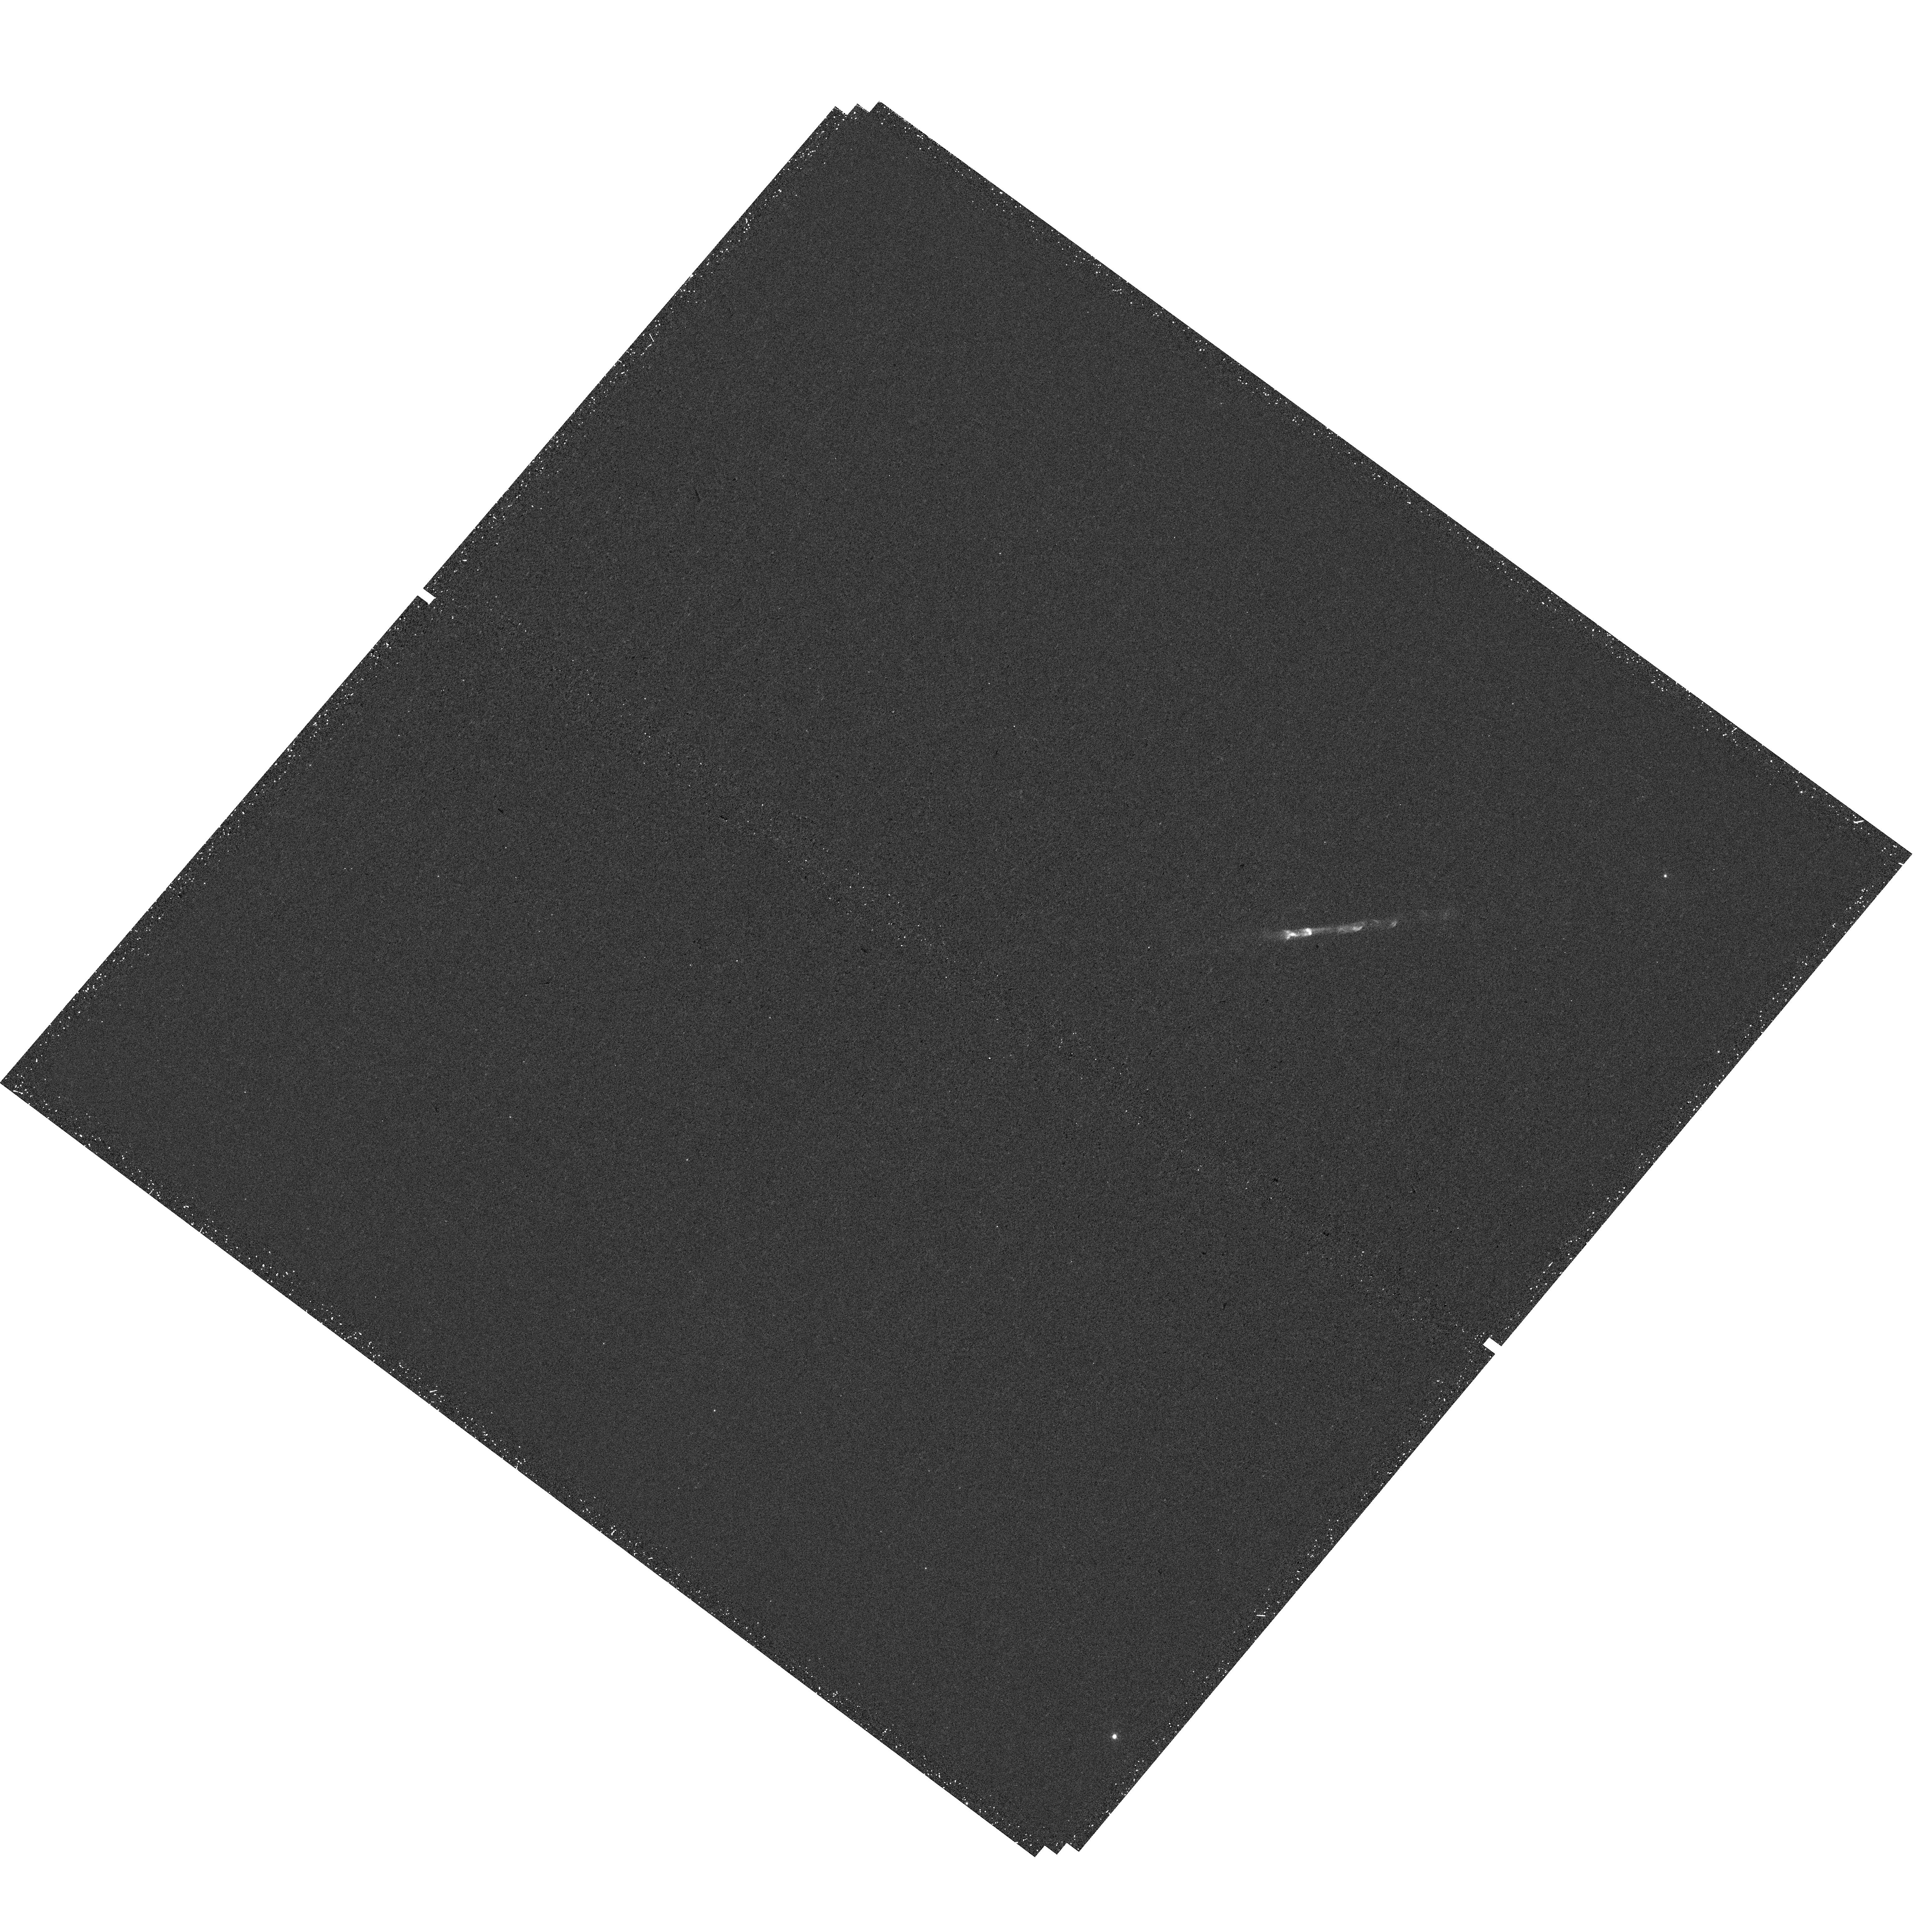
Target: HH111
Instrument: WFC3/UVIS
Filter: F631N
Exposure: 29 min
Observation ID: hst_15178_04_wfc3_uvis_f631n_idgz04

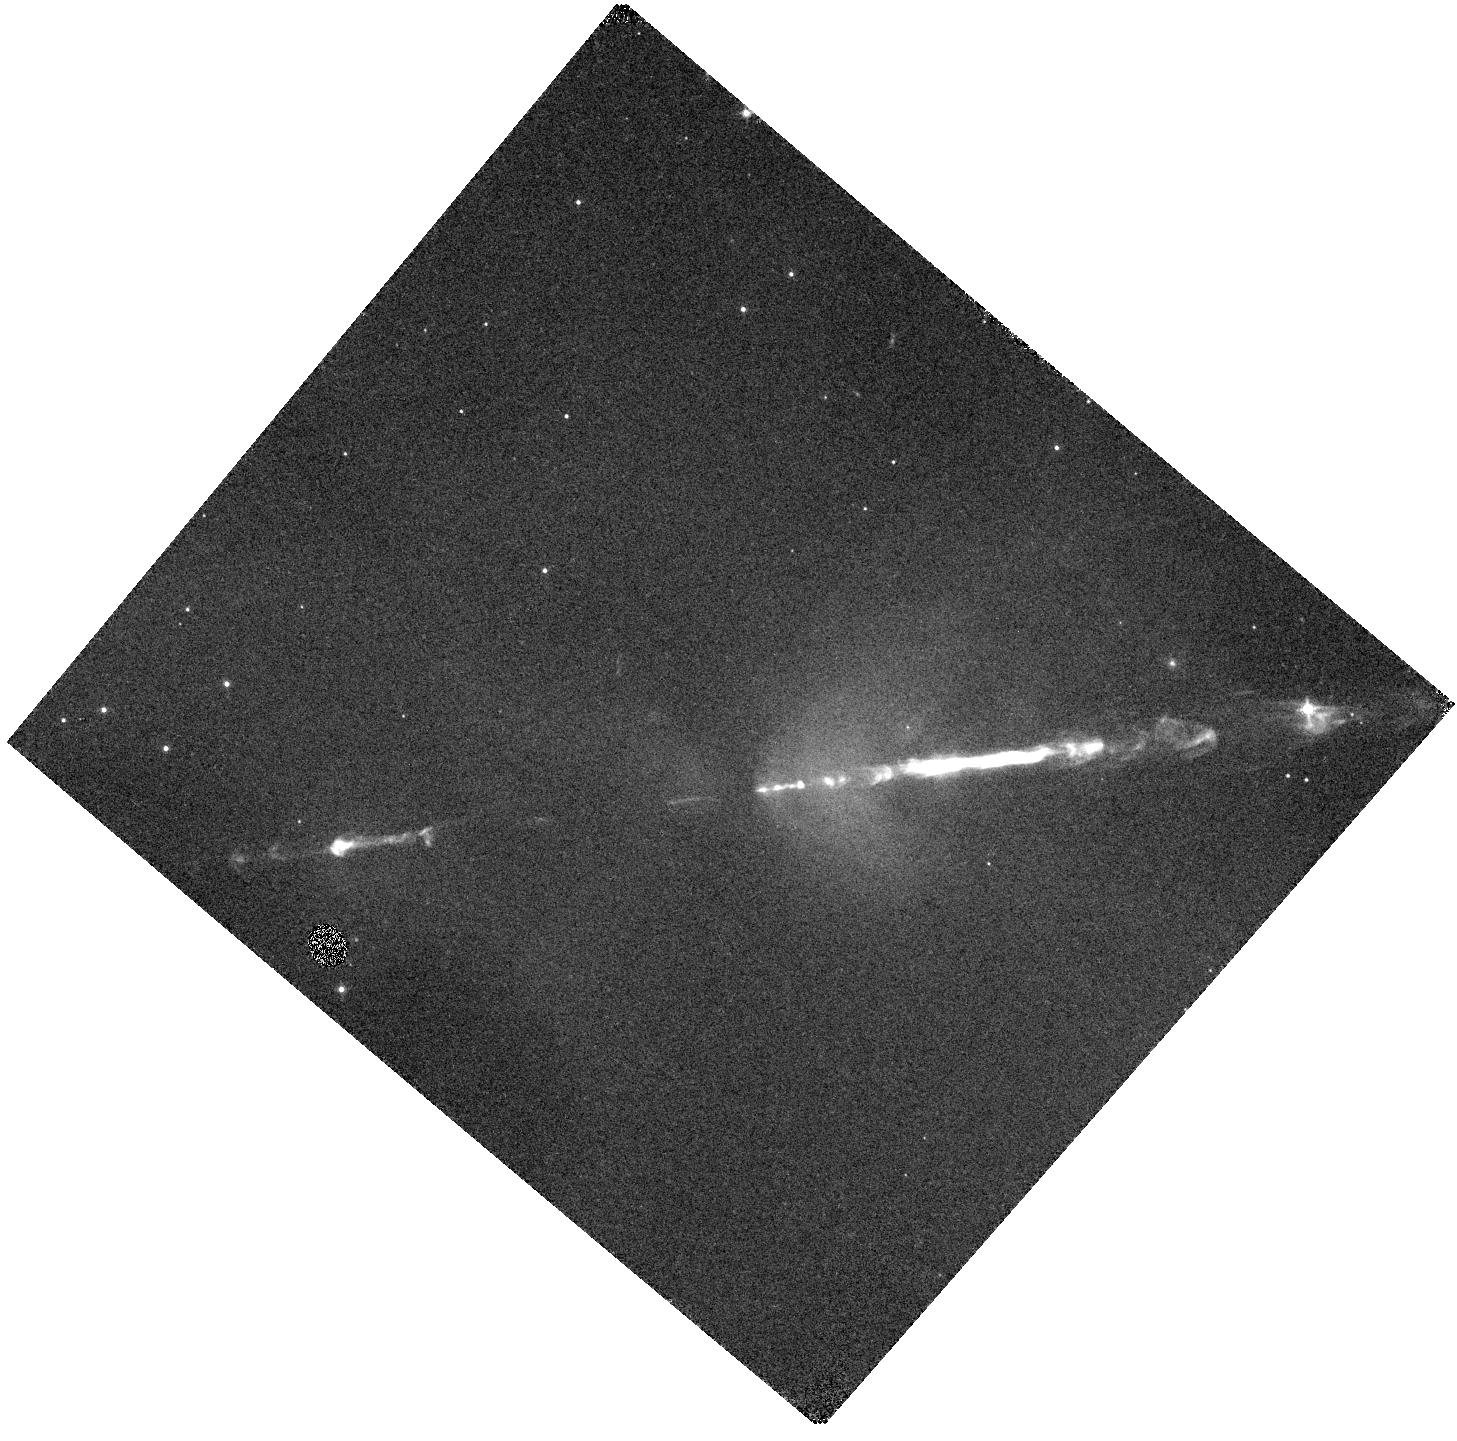
Target: HH111-IR
Instrument: WFC3/IR
Filter: F126N
Exposure: 35 min
Observation ID: hst_15178_04_wfc3_ir_f126n_idgz04

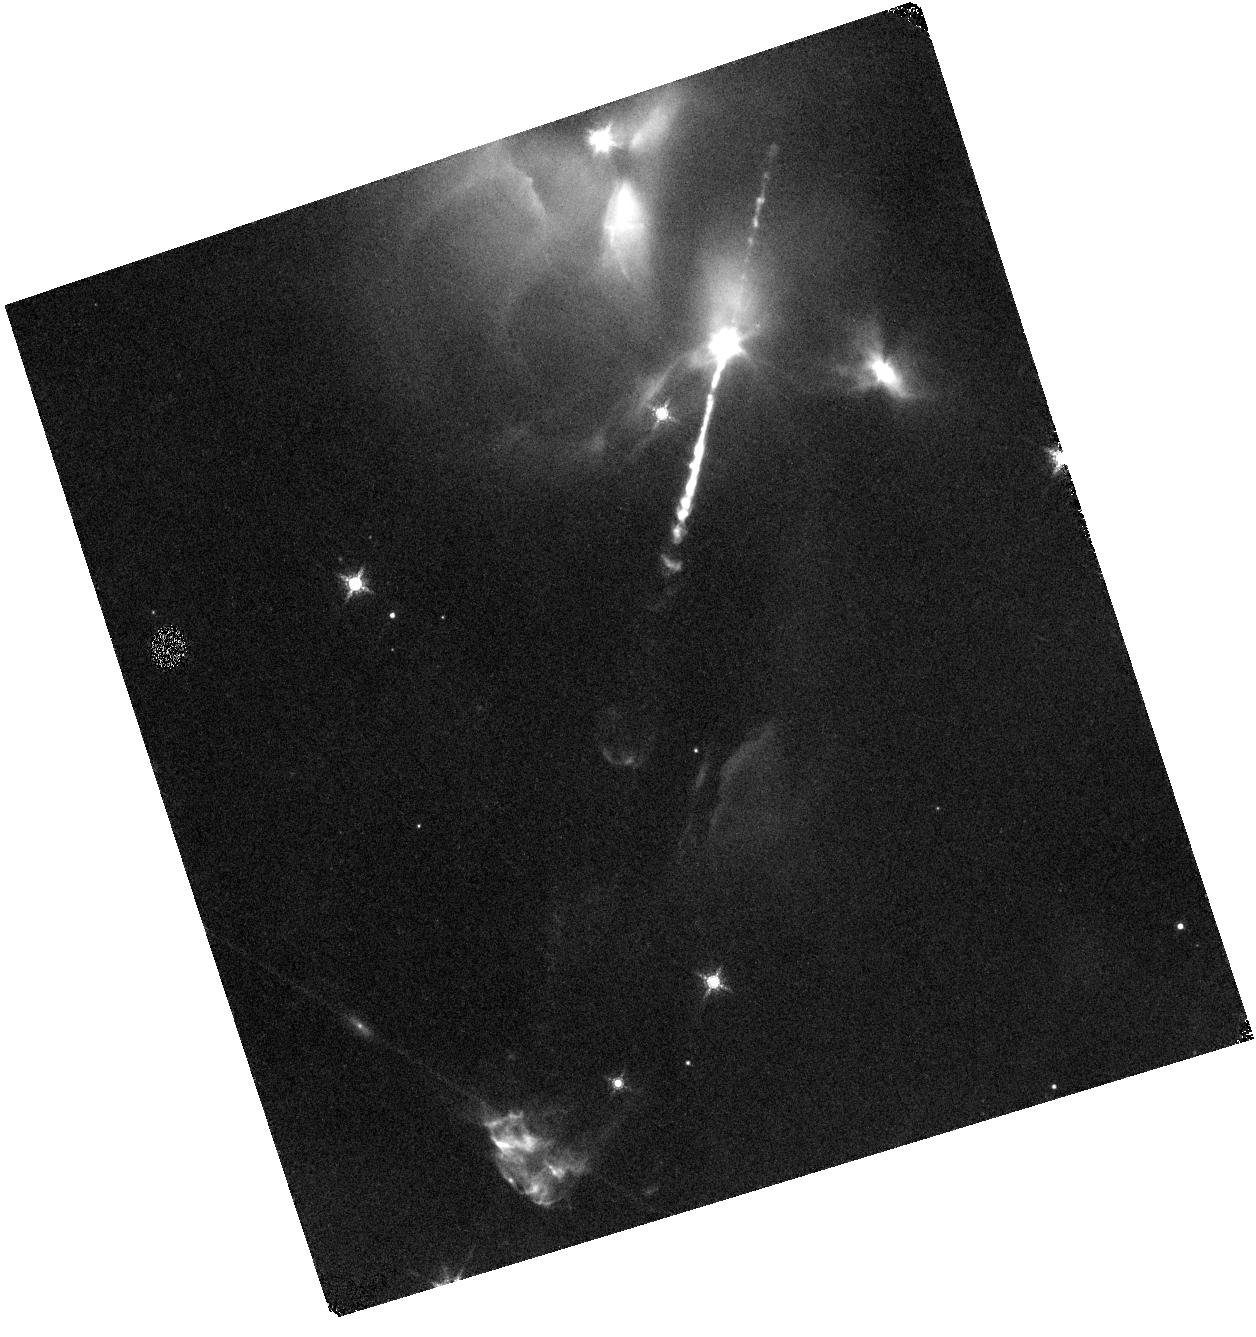
Target: HH-34IR
Instrument: WFC3/IR
Filter: F164N
Exposure: 33 min
Observation ID: hst_15178_01_wfc3_ir_f164n_idgz01

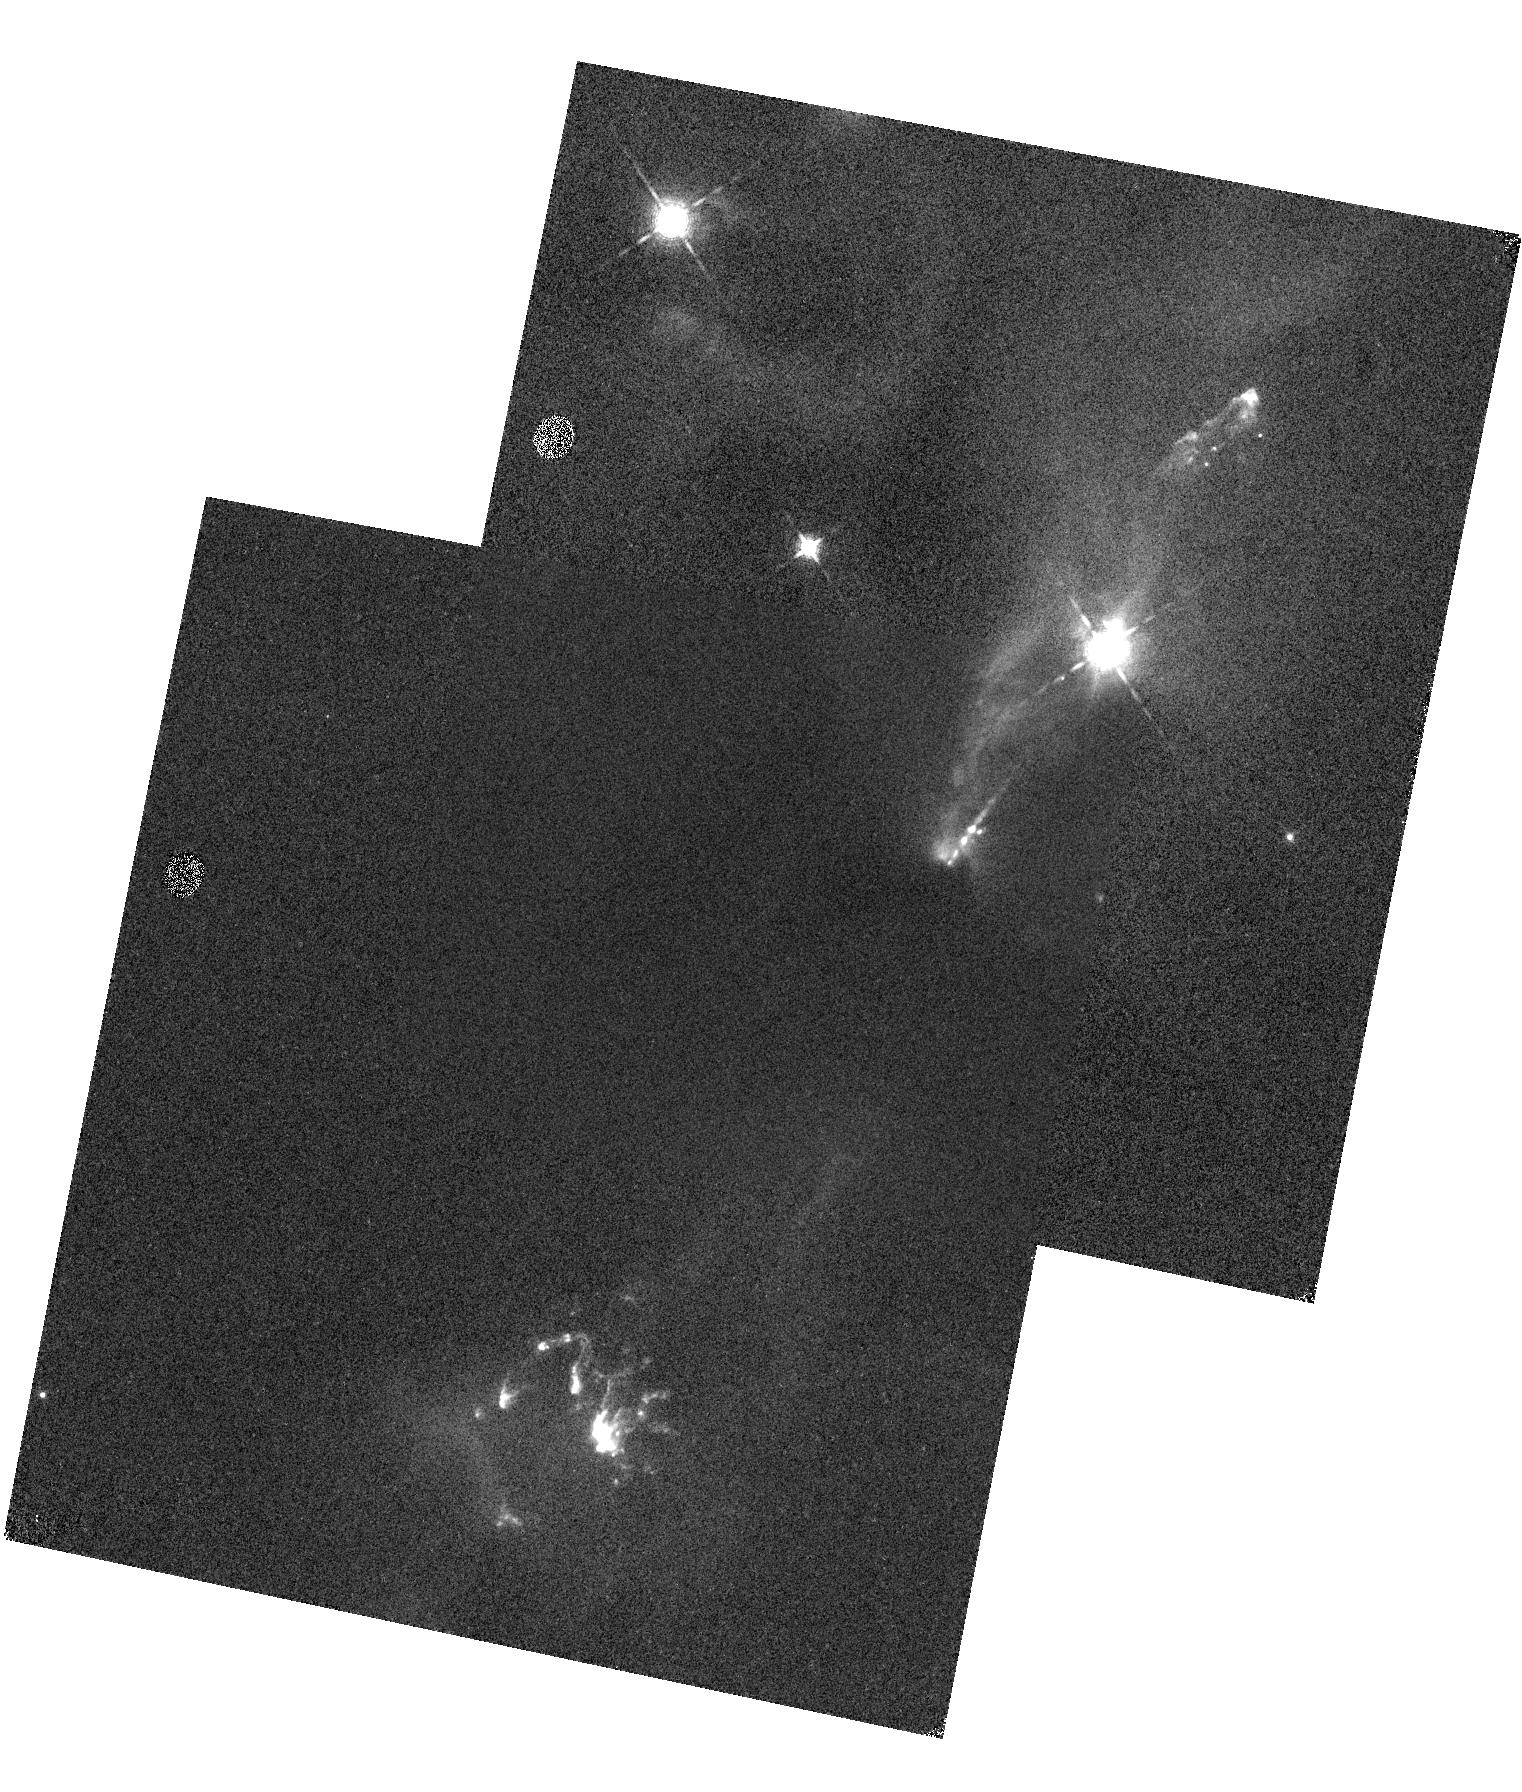
Target: HH1-MMN
Instrument: WFC3/IR
Filter: F130N
Exposure: 17 min
Observation ID: hst_15178_03_wfc3_ir_f130n_idgz03

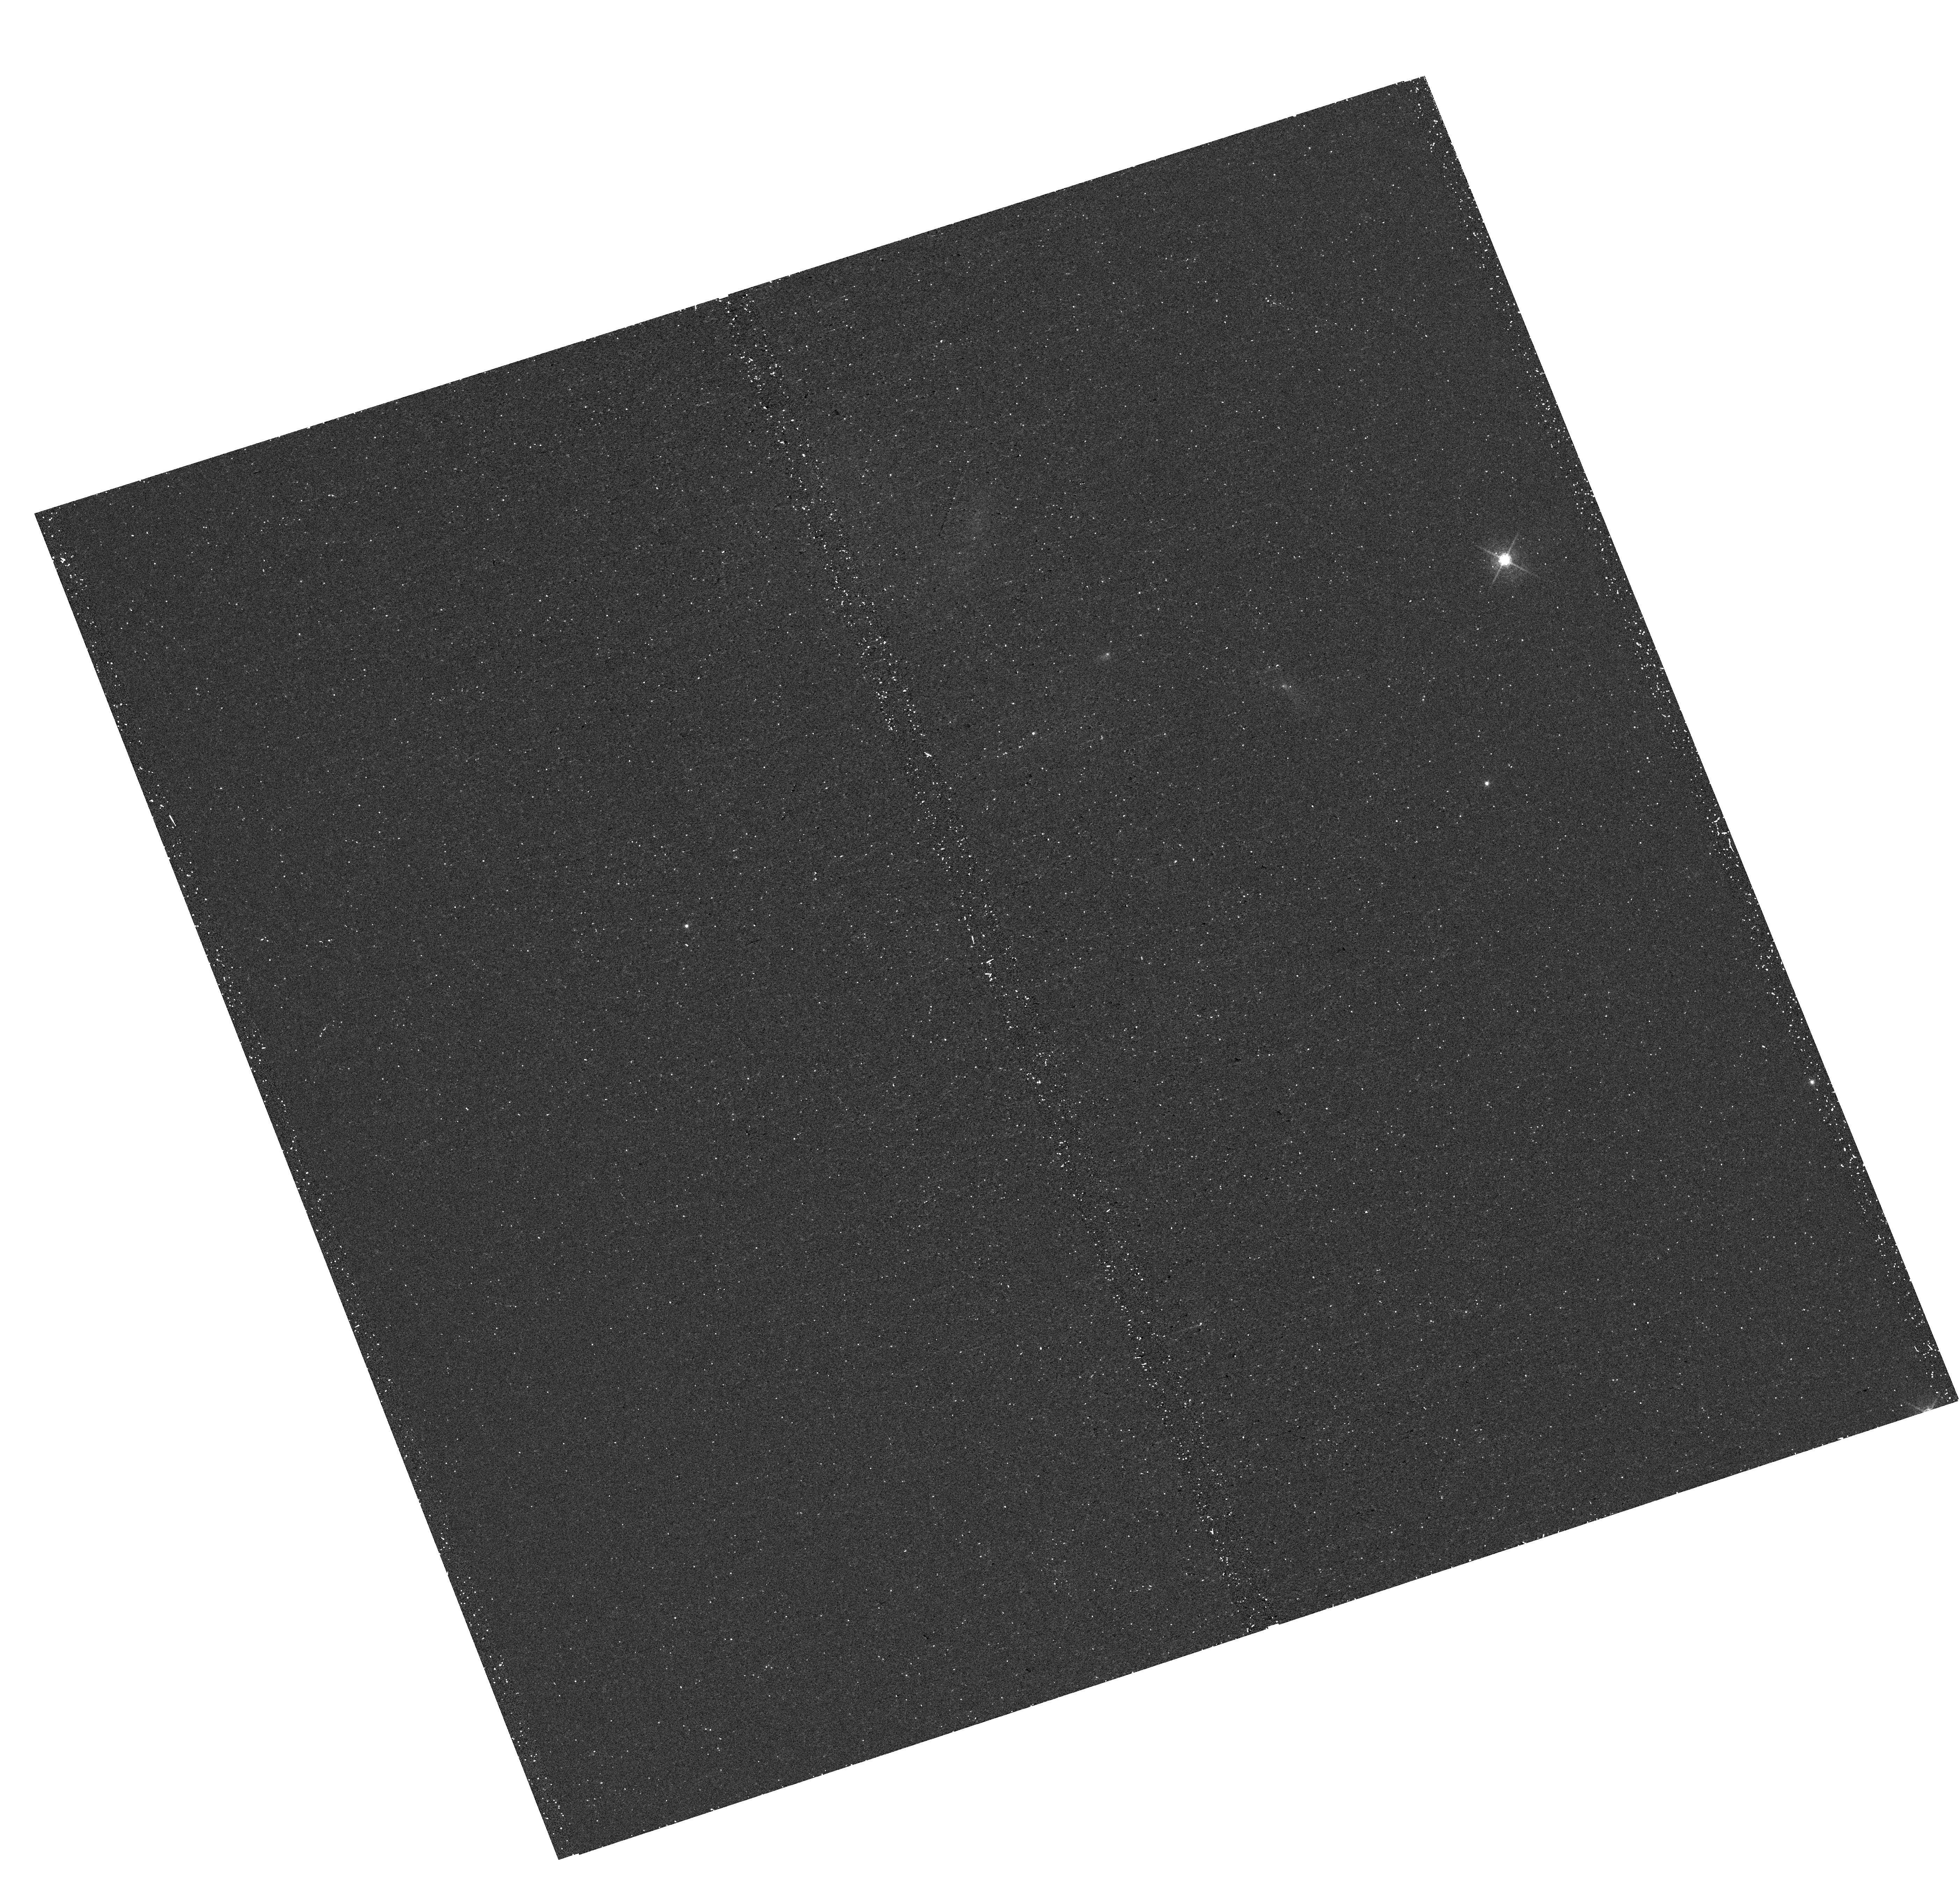
Target: HH-34
Instrument: WFC3/UVIS
Filter: F645N
Exposure: 19 min
Observation ID: hst_15178_01_wfc3_uvis_f645n_idgz01

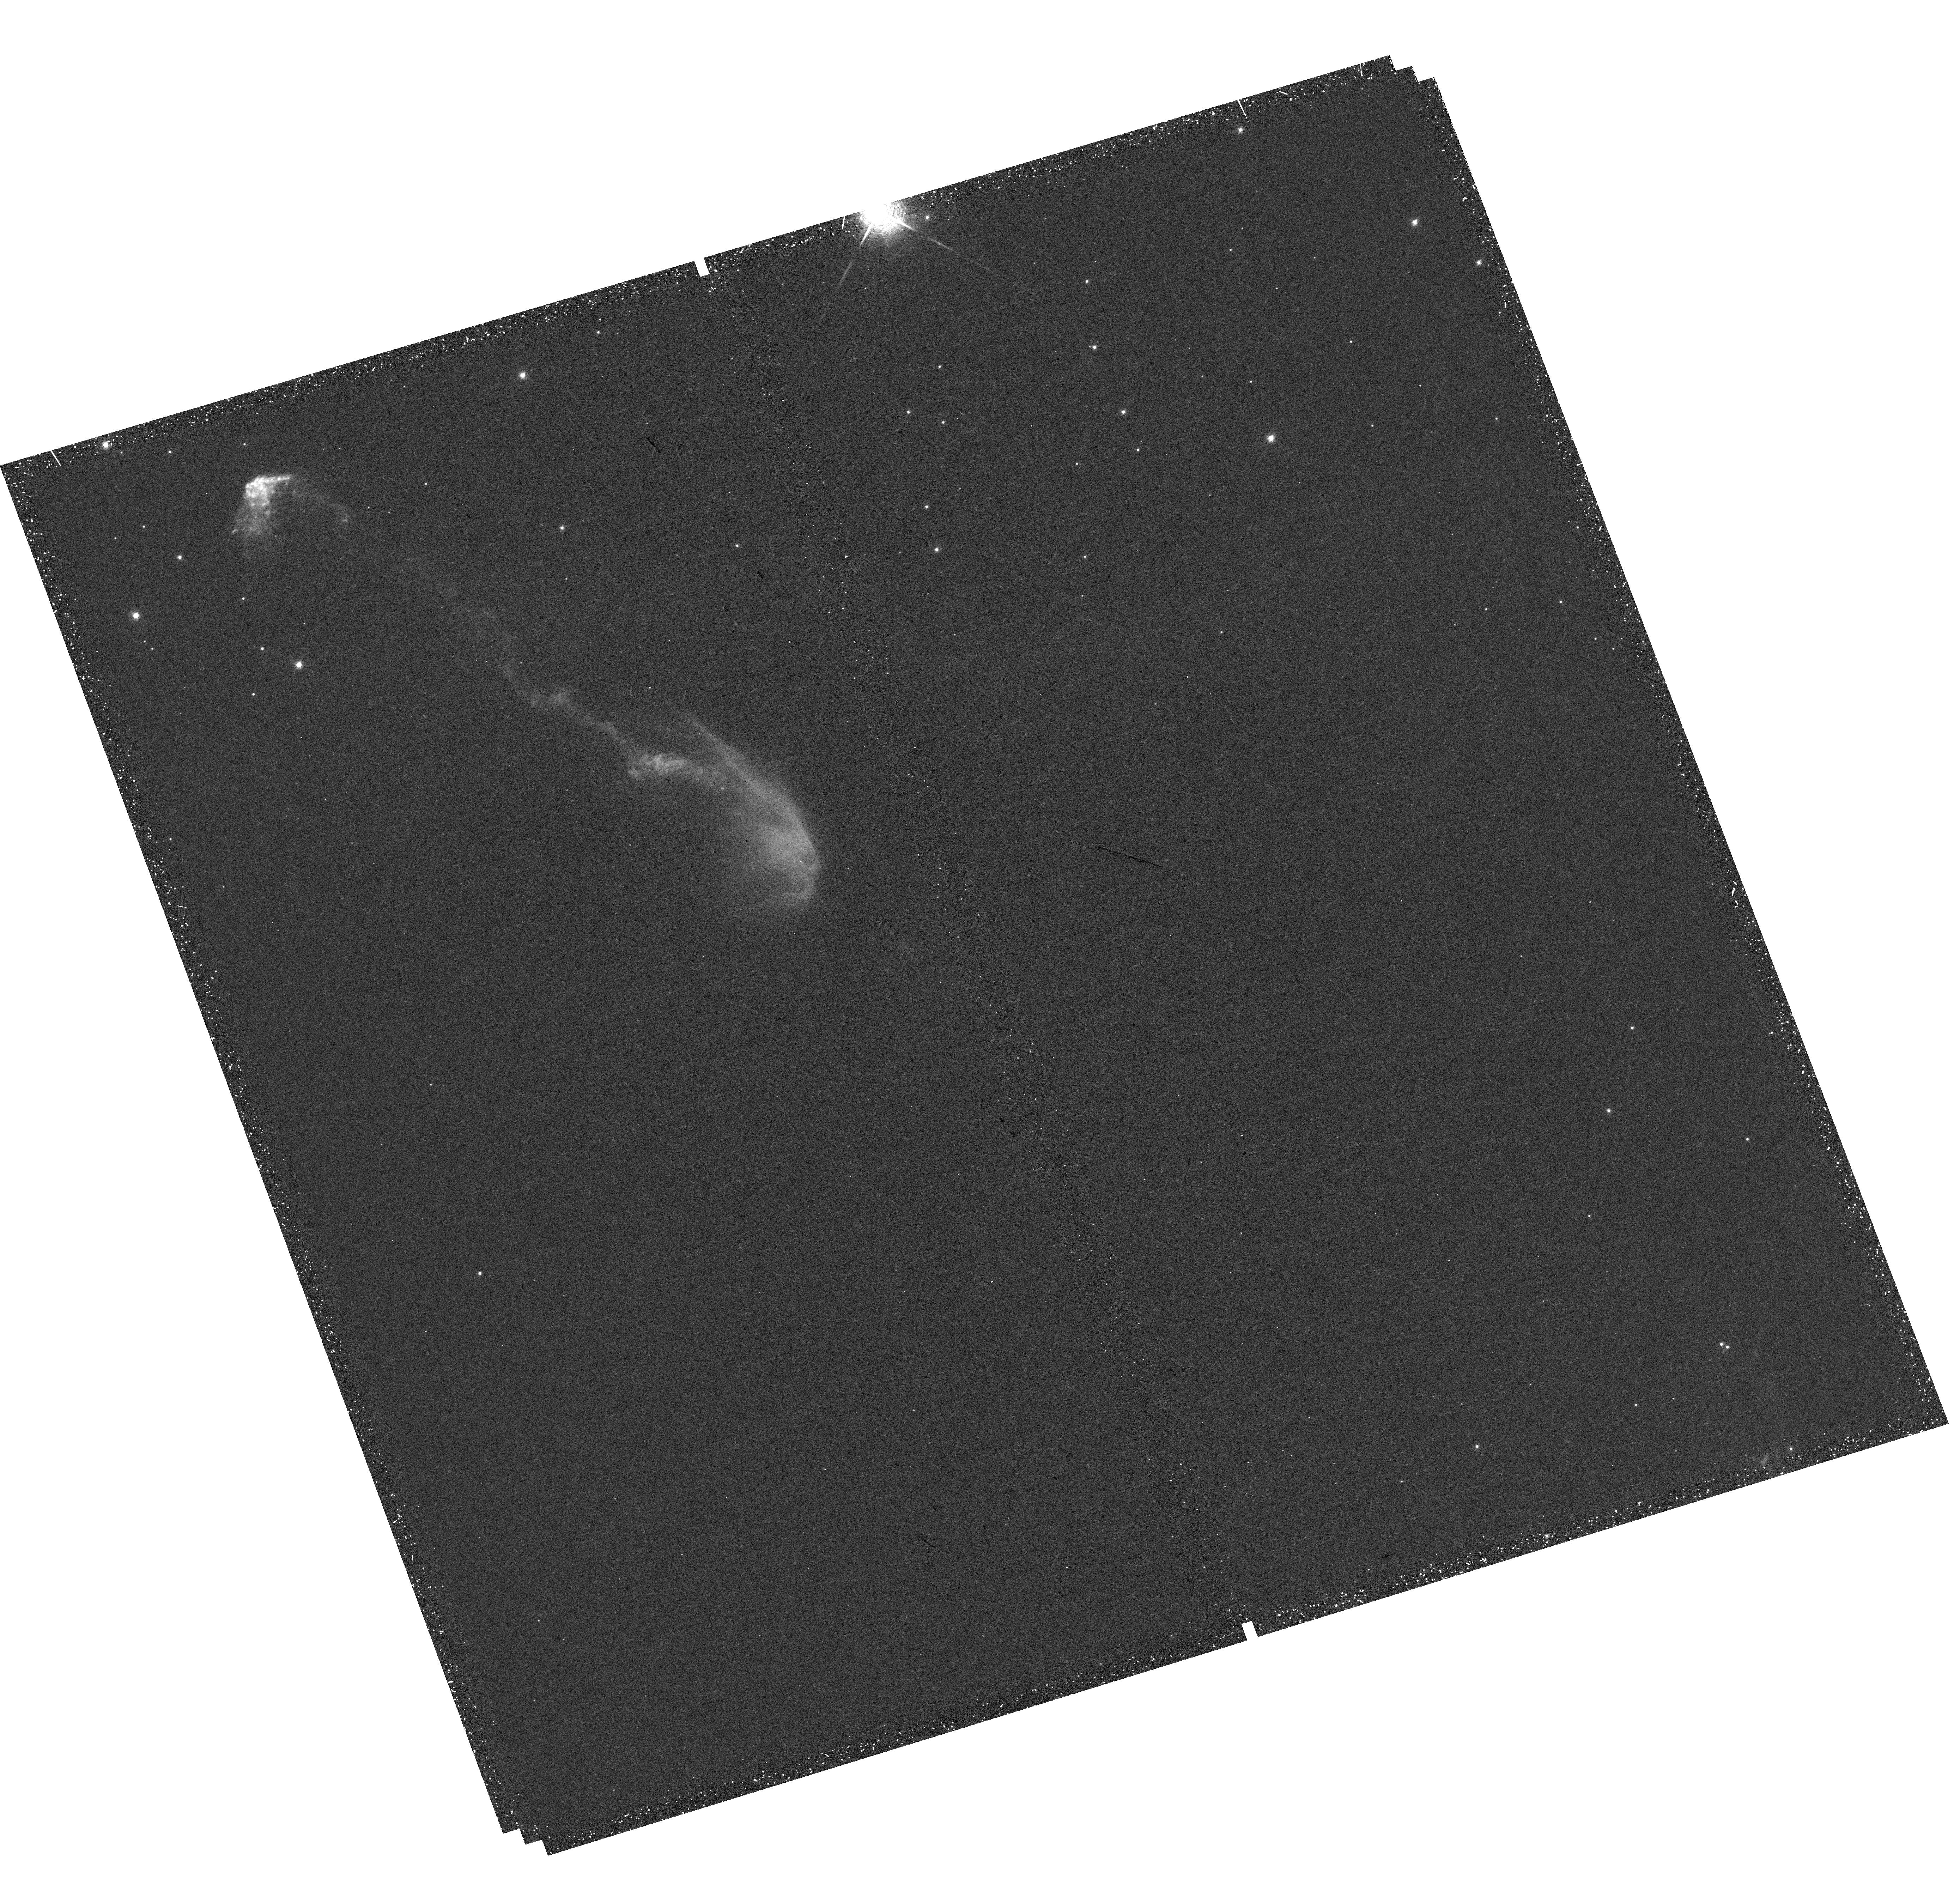
Target: HH46
Instrument: WFC3/UVIS
Filter: F631N
Exposure: 32 min
Observation ID: hst_15178_02_wfc3_uvis_f631n_idgz02

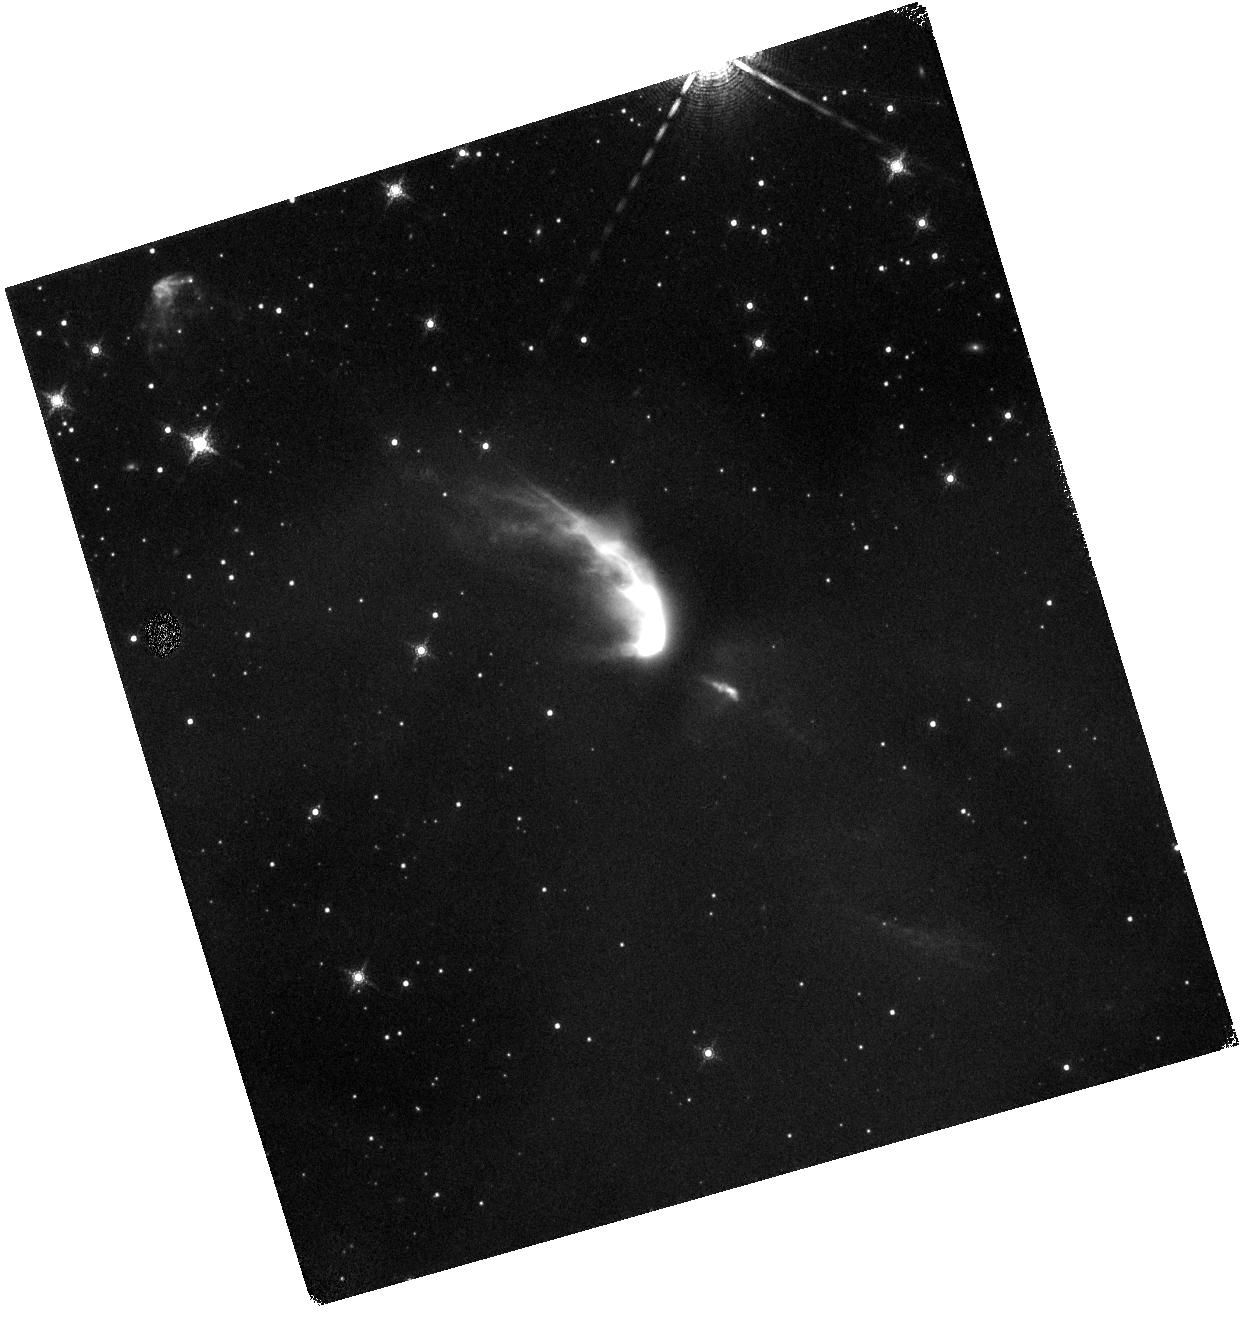
Target: HH46-IR
Instrument: WFC3/IR
Filter: F167N
Exposure: 33 min
Observation ID: hst_15178_02_wfc3_ir_f167n_idgz02

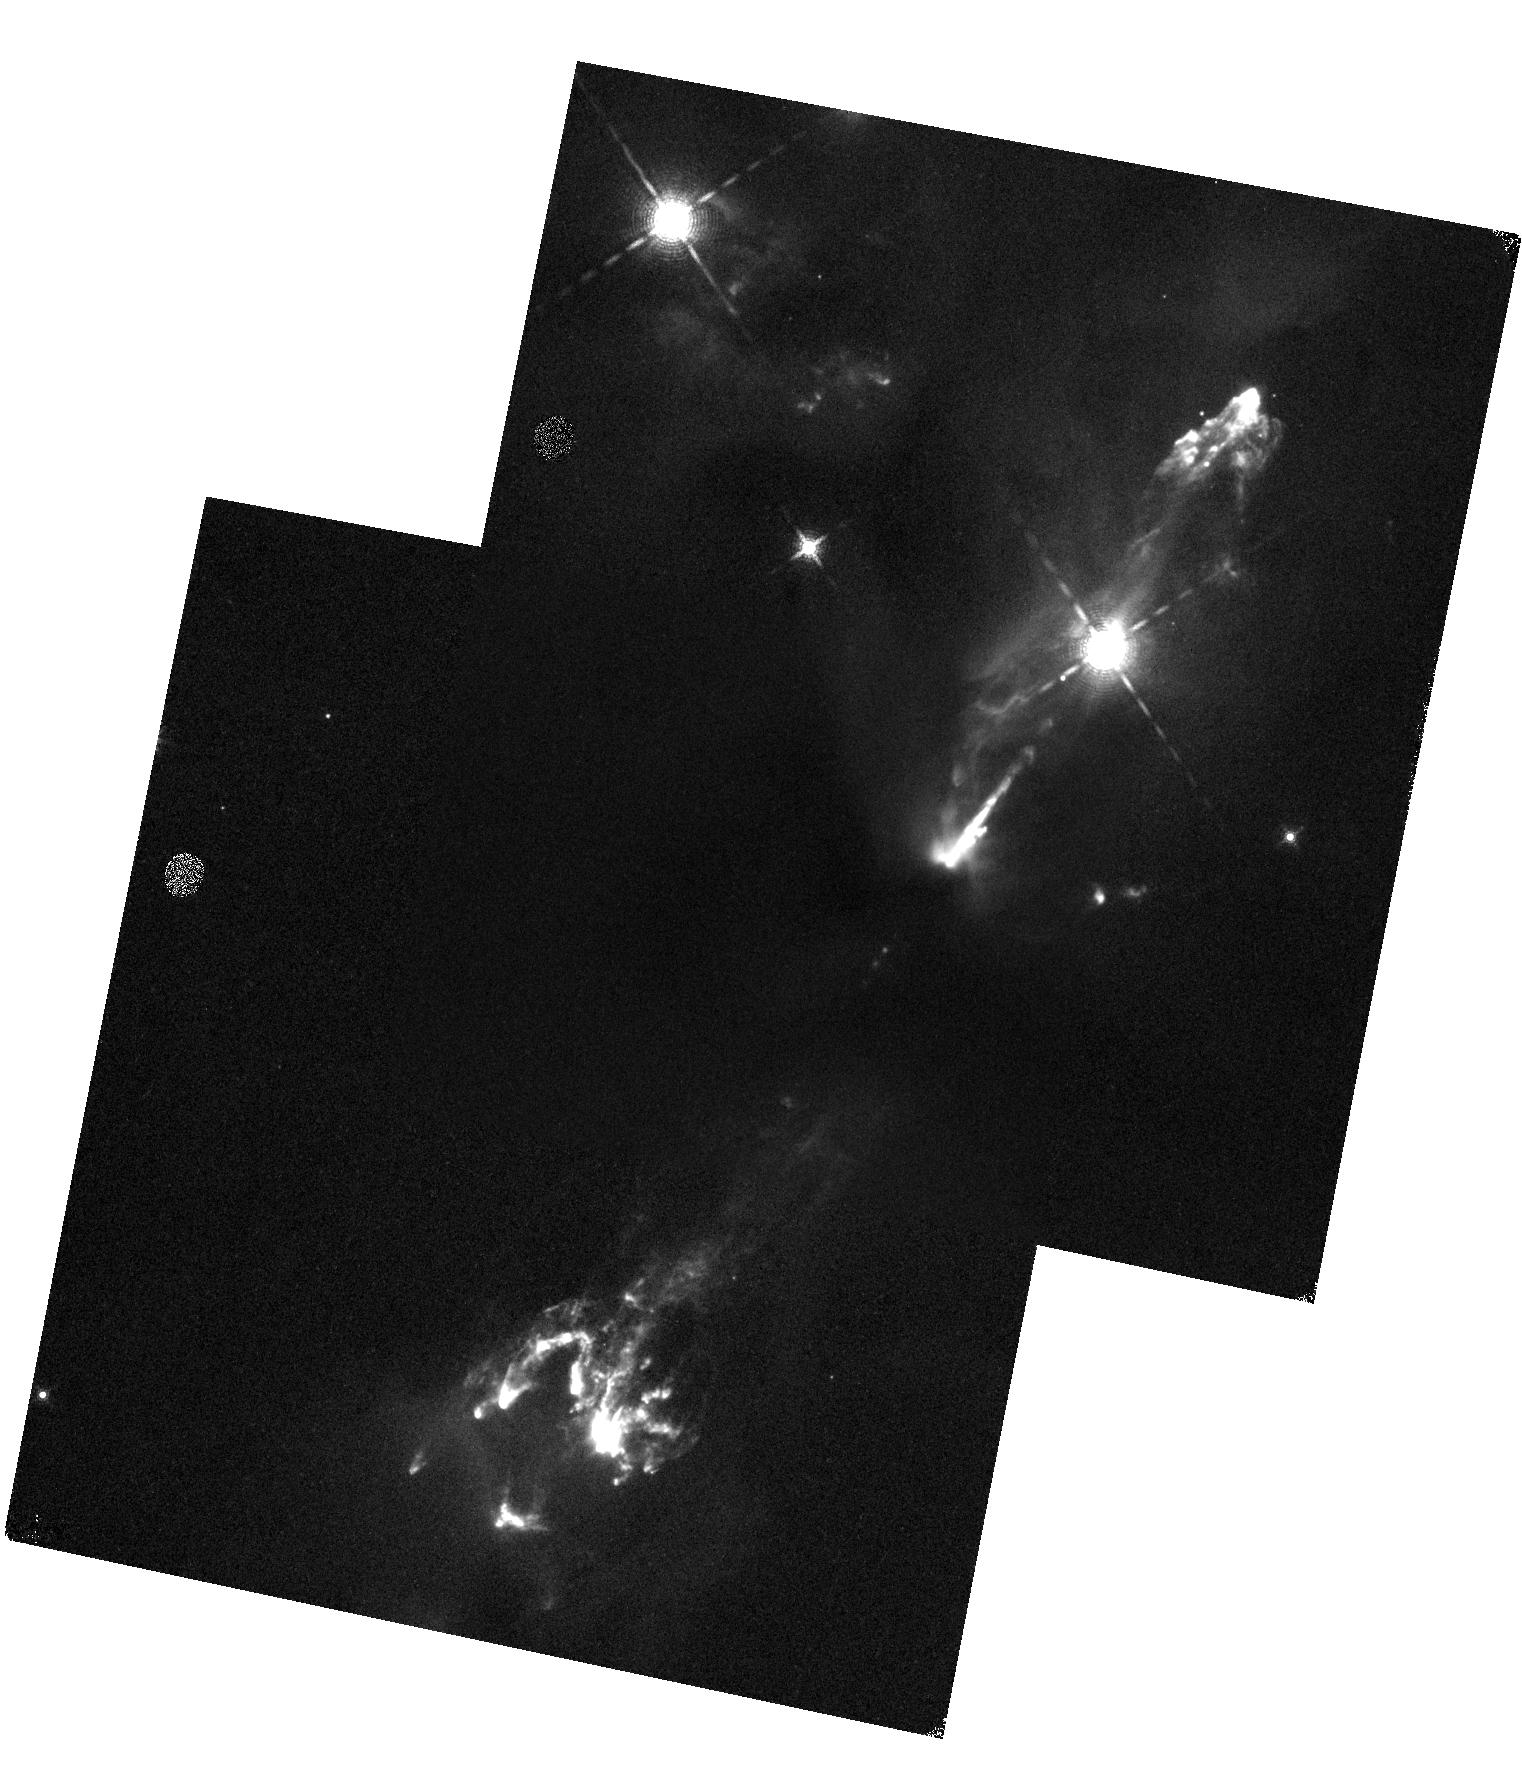
Target: HH1-MMS
Instrument: WFC3/IR
Filter: F164N
Exposure: 29 min
Observation ID: hst_15178_03_wfc3_ir_f164n_idgz03

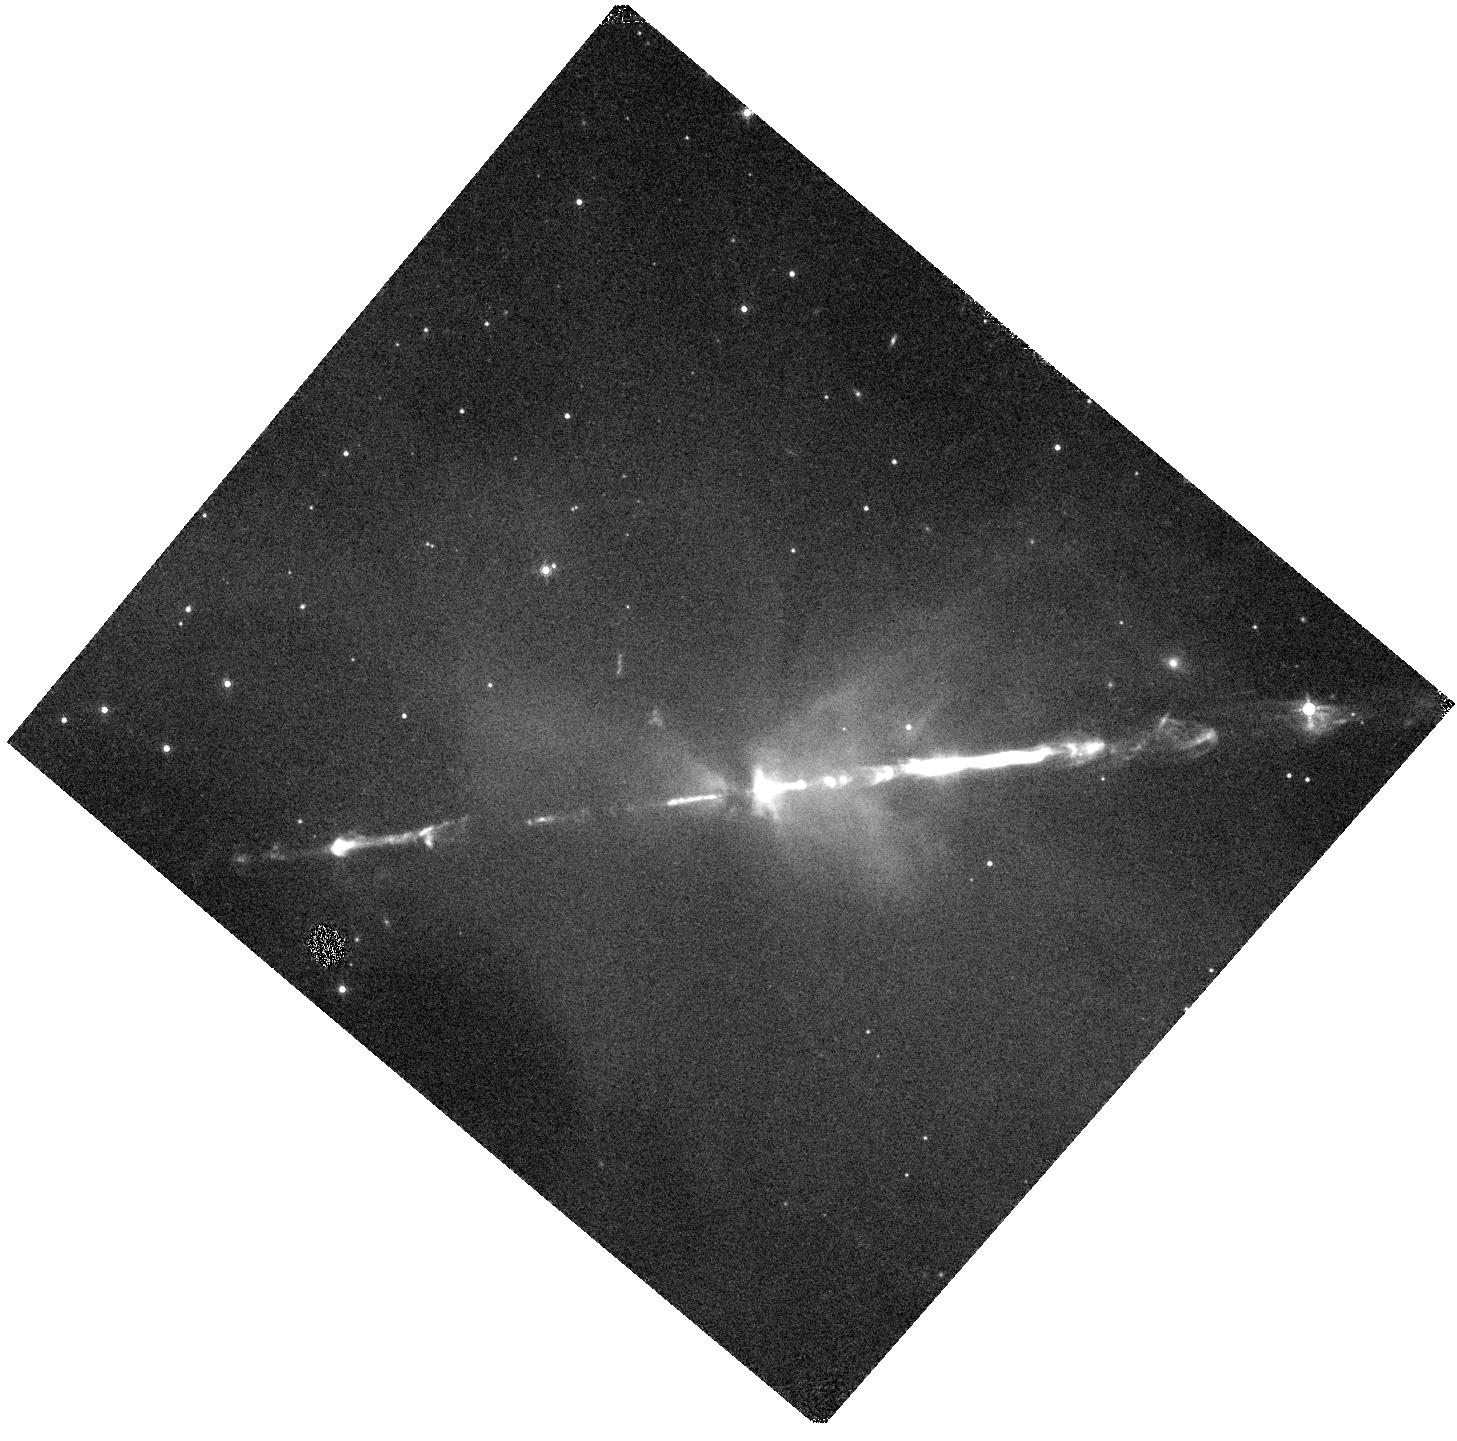
Target: HH111-IR
Instrument: WFC3/IR
Filter: F164N
Exposure: 35 min
Observation ID: hst_15178_04_wfc3_ir_f164n_idgz04

Probing jets from young embedded sources (PI: Nisini, Brunella)

Jets are intimately related to the process of star formation and disc accretion. Our present knowledge of this key ingredient in protostars mostly relies on observations of optical jets from T Tauri stars, where the original circumstellar envelope has been already cleared out. However, to understand how jets are originally formed and how their properties evolve with time, detailed observations of young accreting protostars, i.e. the class 0/I sources, are mandatory. The study of class0/I jets will be revolutionised by JWST, able to penetrate protostars dusty envelopes with unprecedented sensitivity and resolution. However, complementary information on parameters inferred from lines in different excitation regimes, for at least a representative sample of a few bright sources, is essential for a correct interpretation of the JWST results. Here we propose to observe four prototype bright jets from class0/I sources with the WFC3 in narrow band filters in order to acquire high angular resolution images in the [OI]6300A, [FeII]1.25 and [FeII]1.64um lines. These images will be used to: 1) provide accurate extinction maps of the jets that will be an important archival reference for any future observation on these jets. 2) measure key parameters as the mass flux, the iron abundance and the jet collimation on the hot gas component of the jets. These information will provide an invaluable reference frame for a comparison with similar parameters measured by JWST in a different gas regime. In addition, these observations will allow us to confront the properties of class 0/I jets with those of the more evolved T Tauri stars.